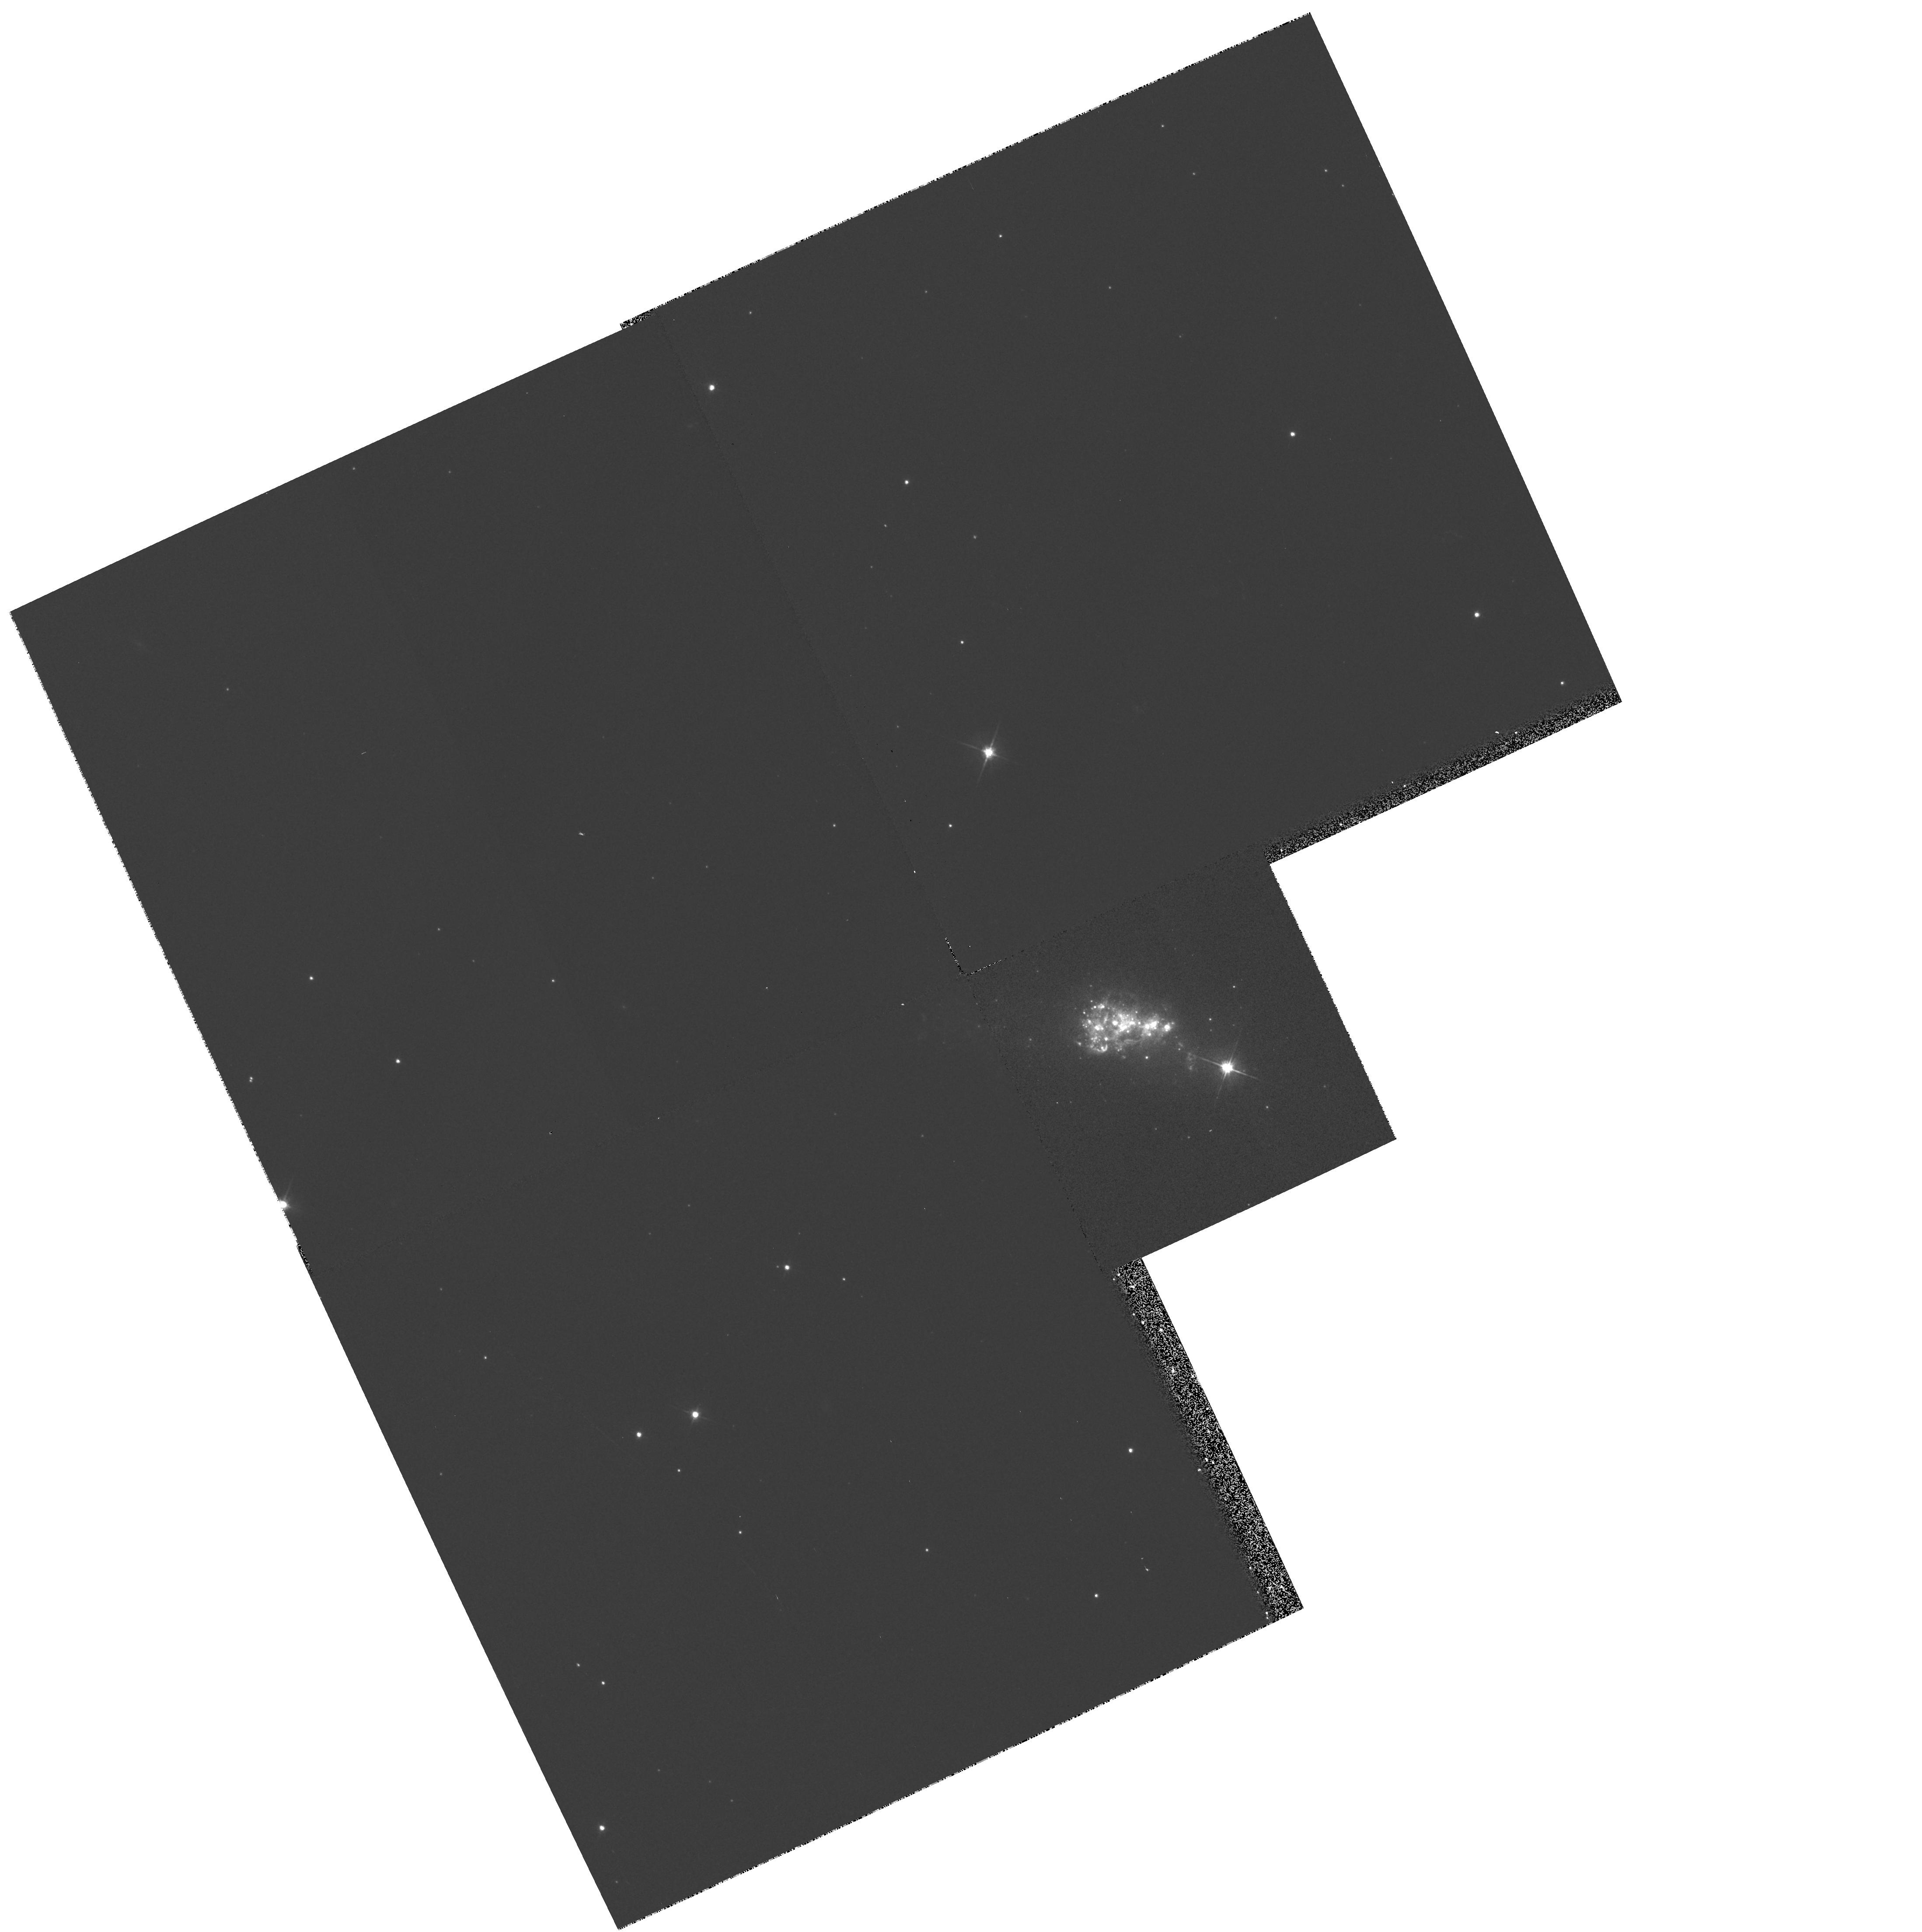
Target: ESO338-IG04
Instrument: WFPC2/PC
Filter: F555W
Exposure: 4 min
Observation ID: hst_6708_01_wfpc2_pc_f555w_u35r01

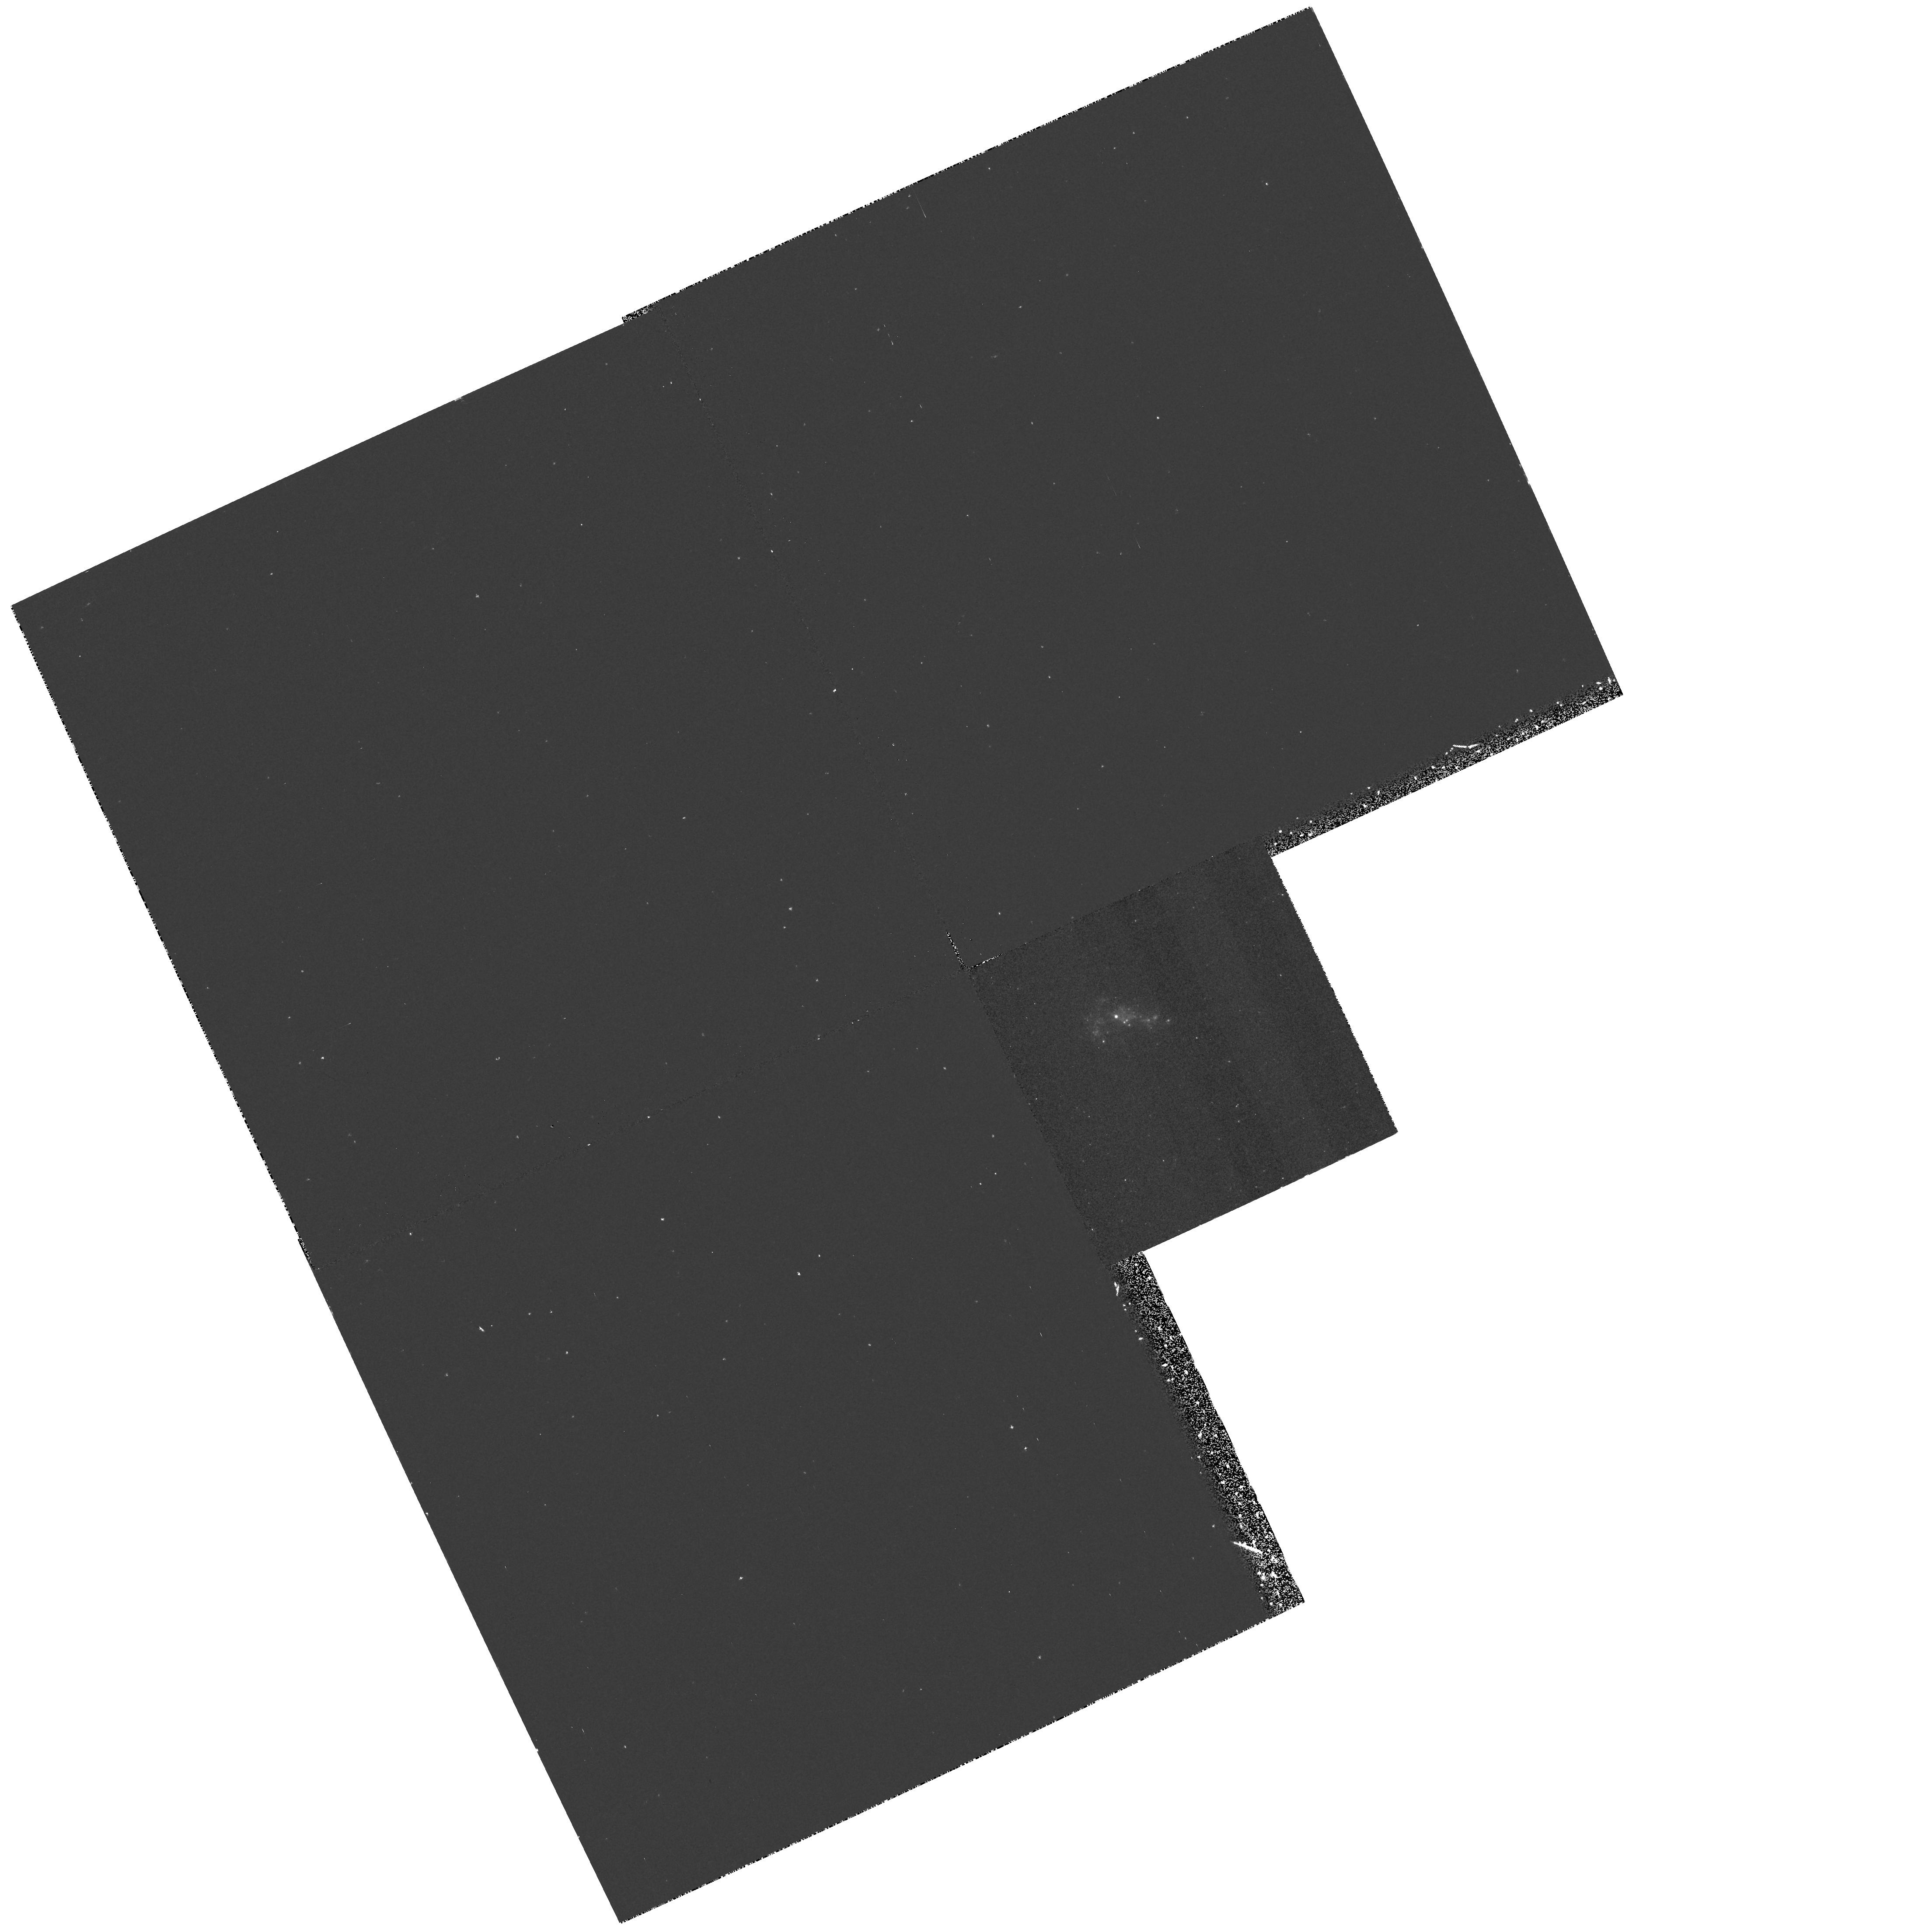
Target: ESO338-IG04
Instrument: WFPC2/PC
Filter: F218W
Exposure: 30 min
Observation ID: hst_6708_01_wfpc2_pc_f218w_u35r01

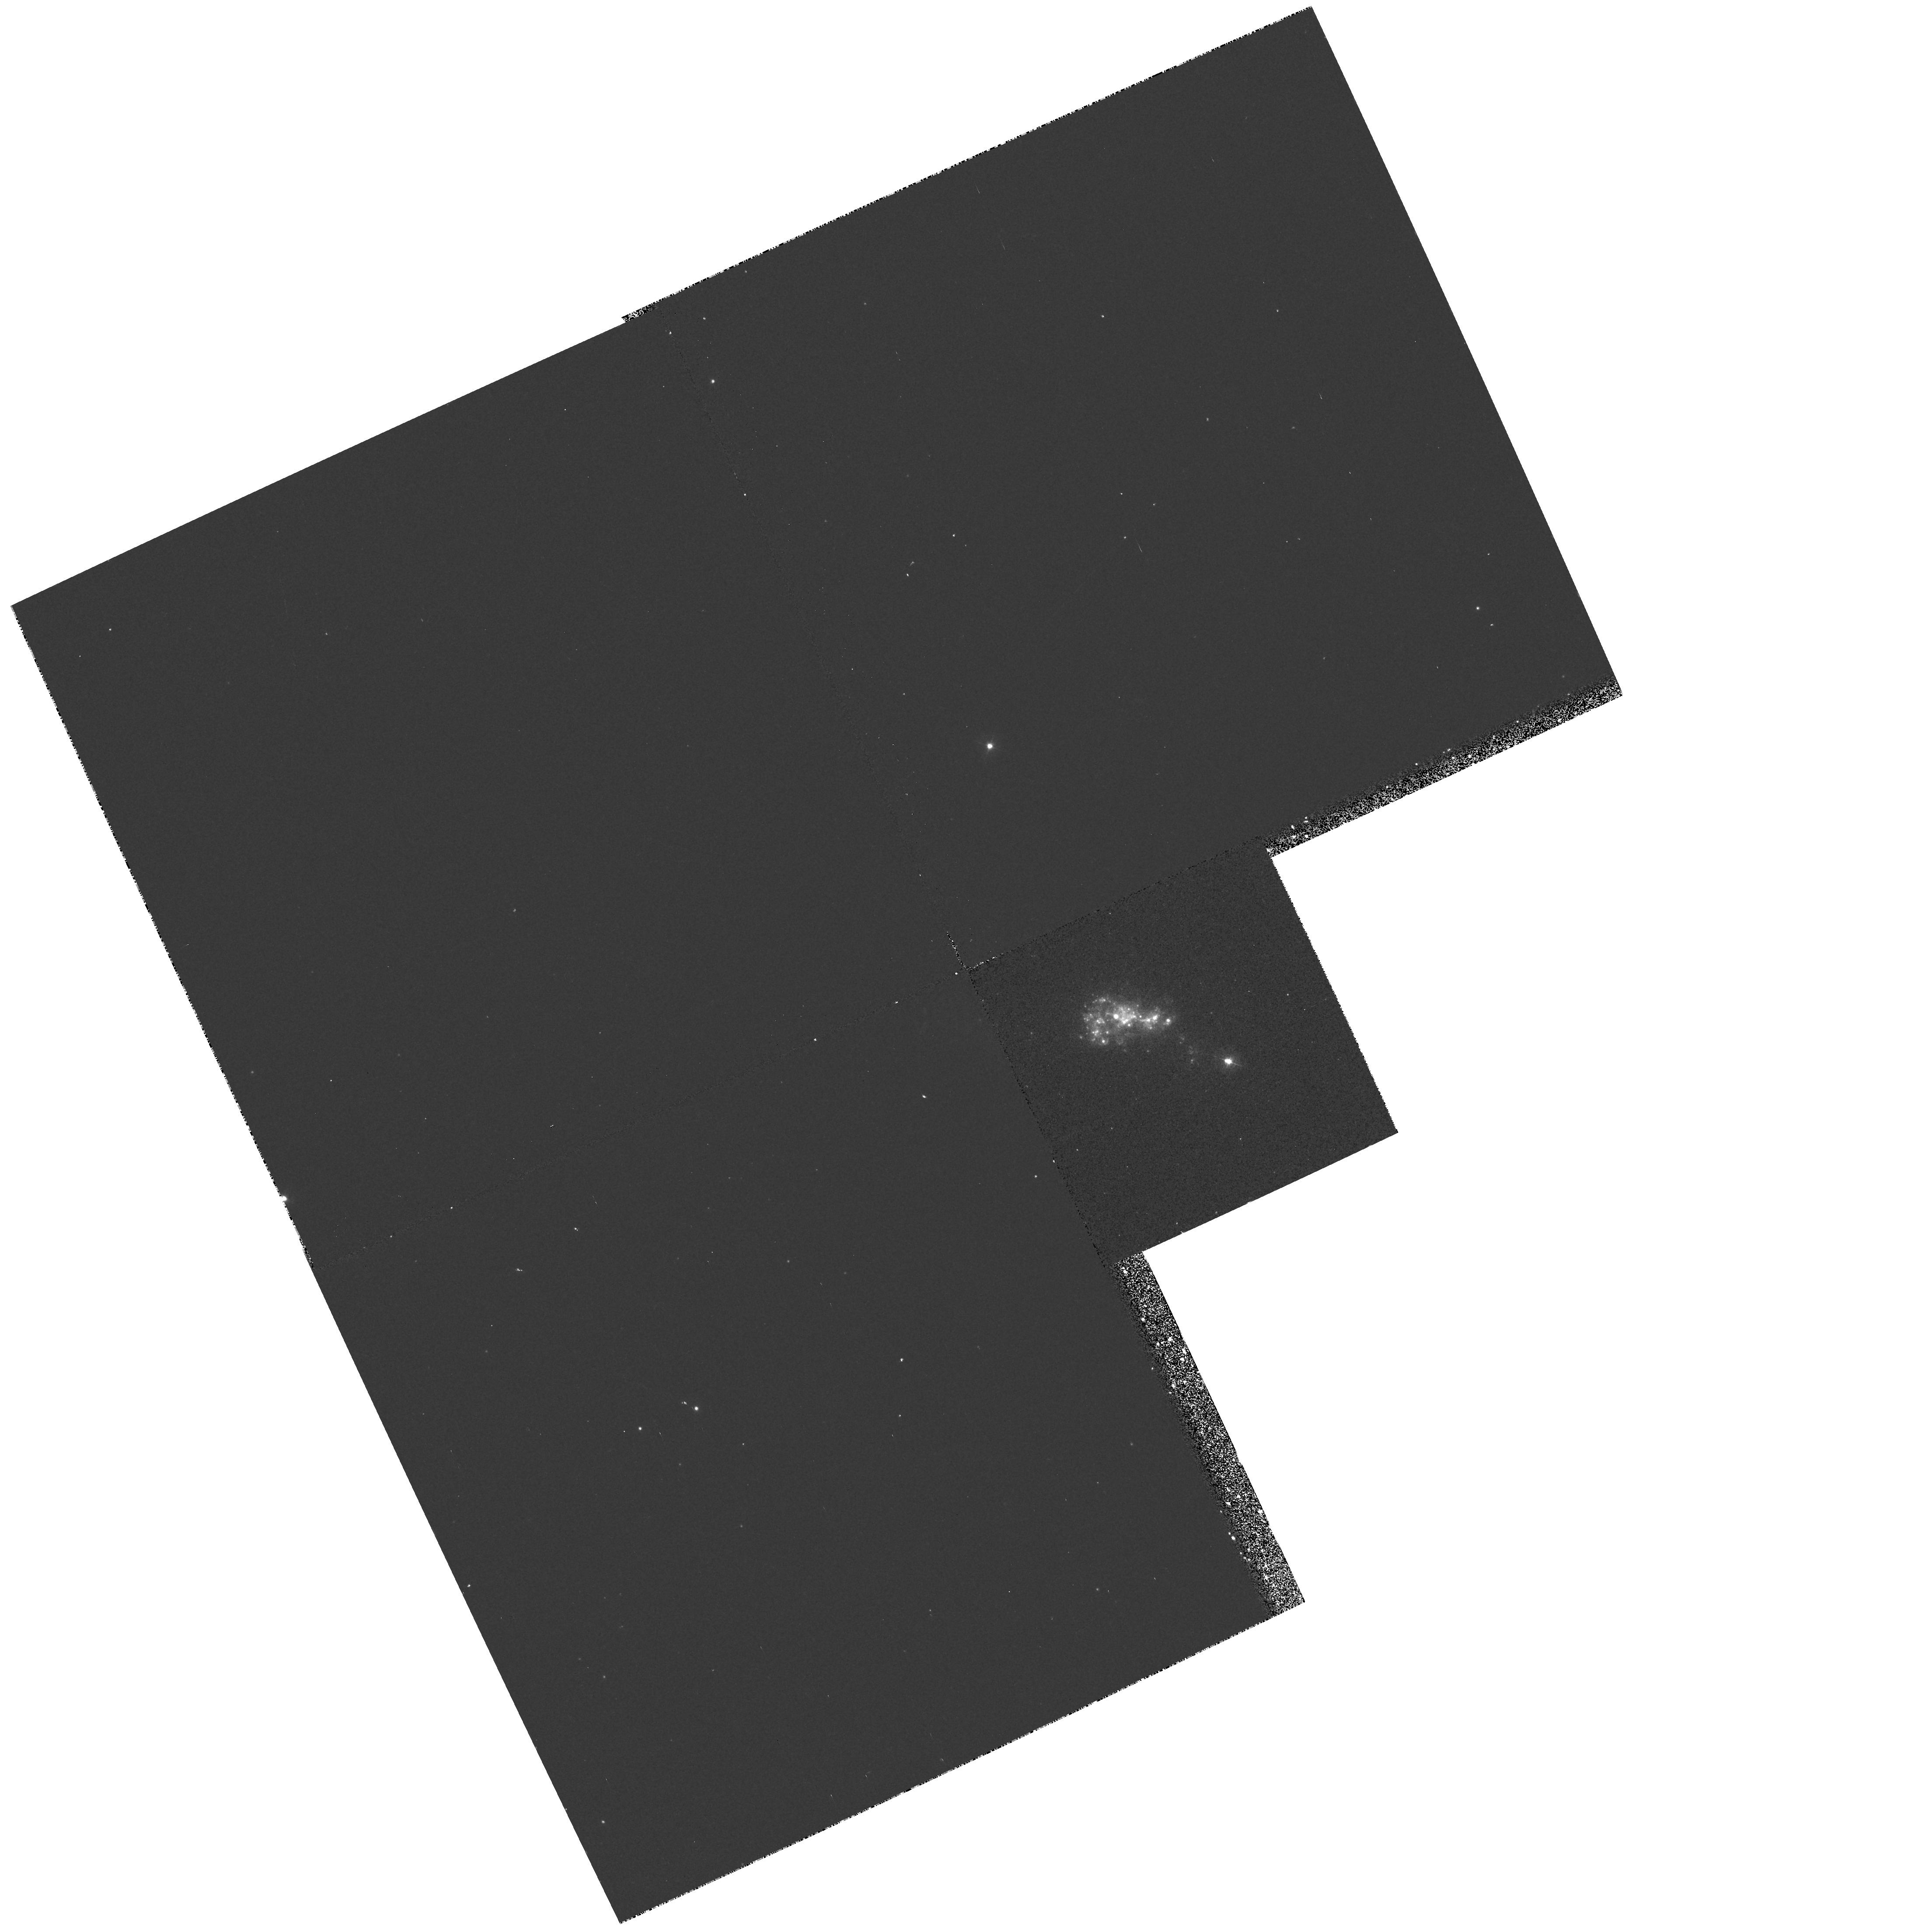
Target: ESO338-IG04
Instrument: WFPC2/PC
Filter: F336W
Exposure: 15 min
Observation ID: hst_6708_01_wfpc2_pc_f336w_u35r01

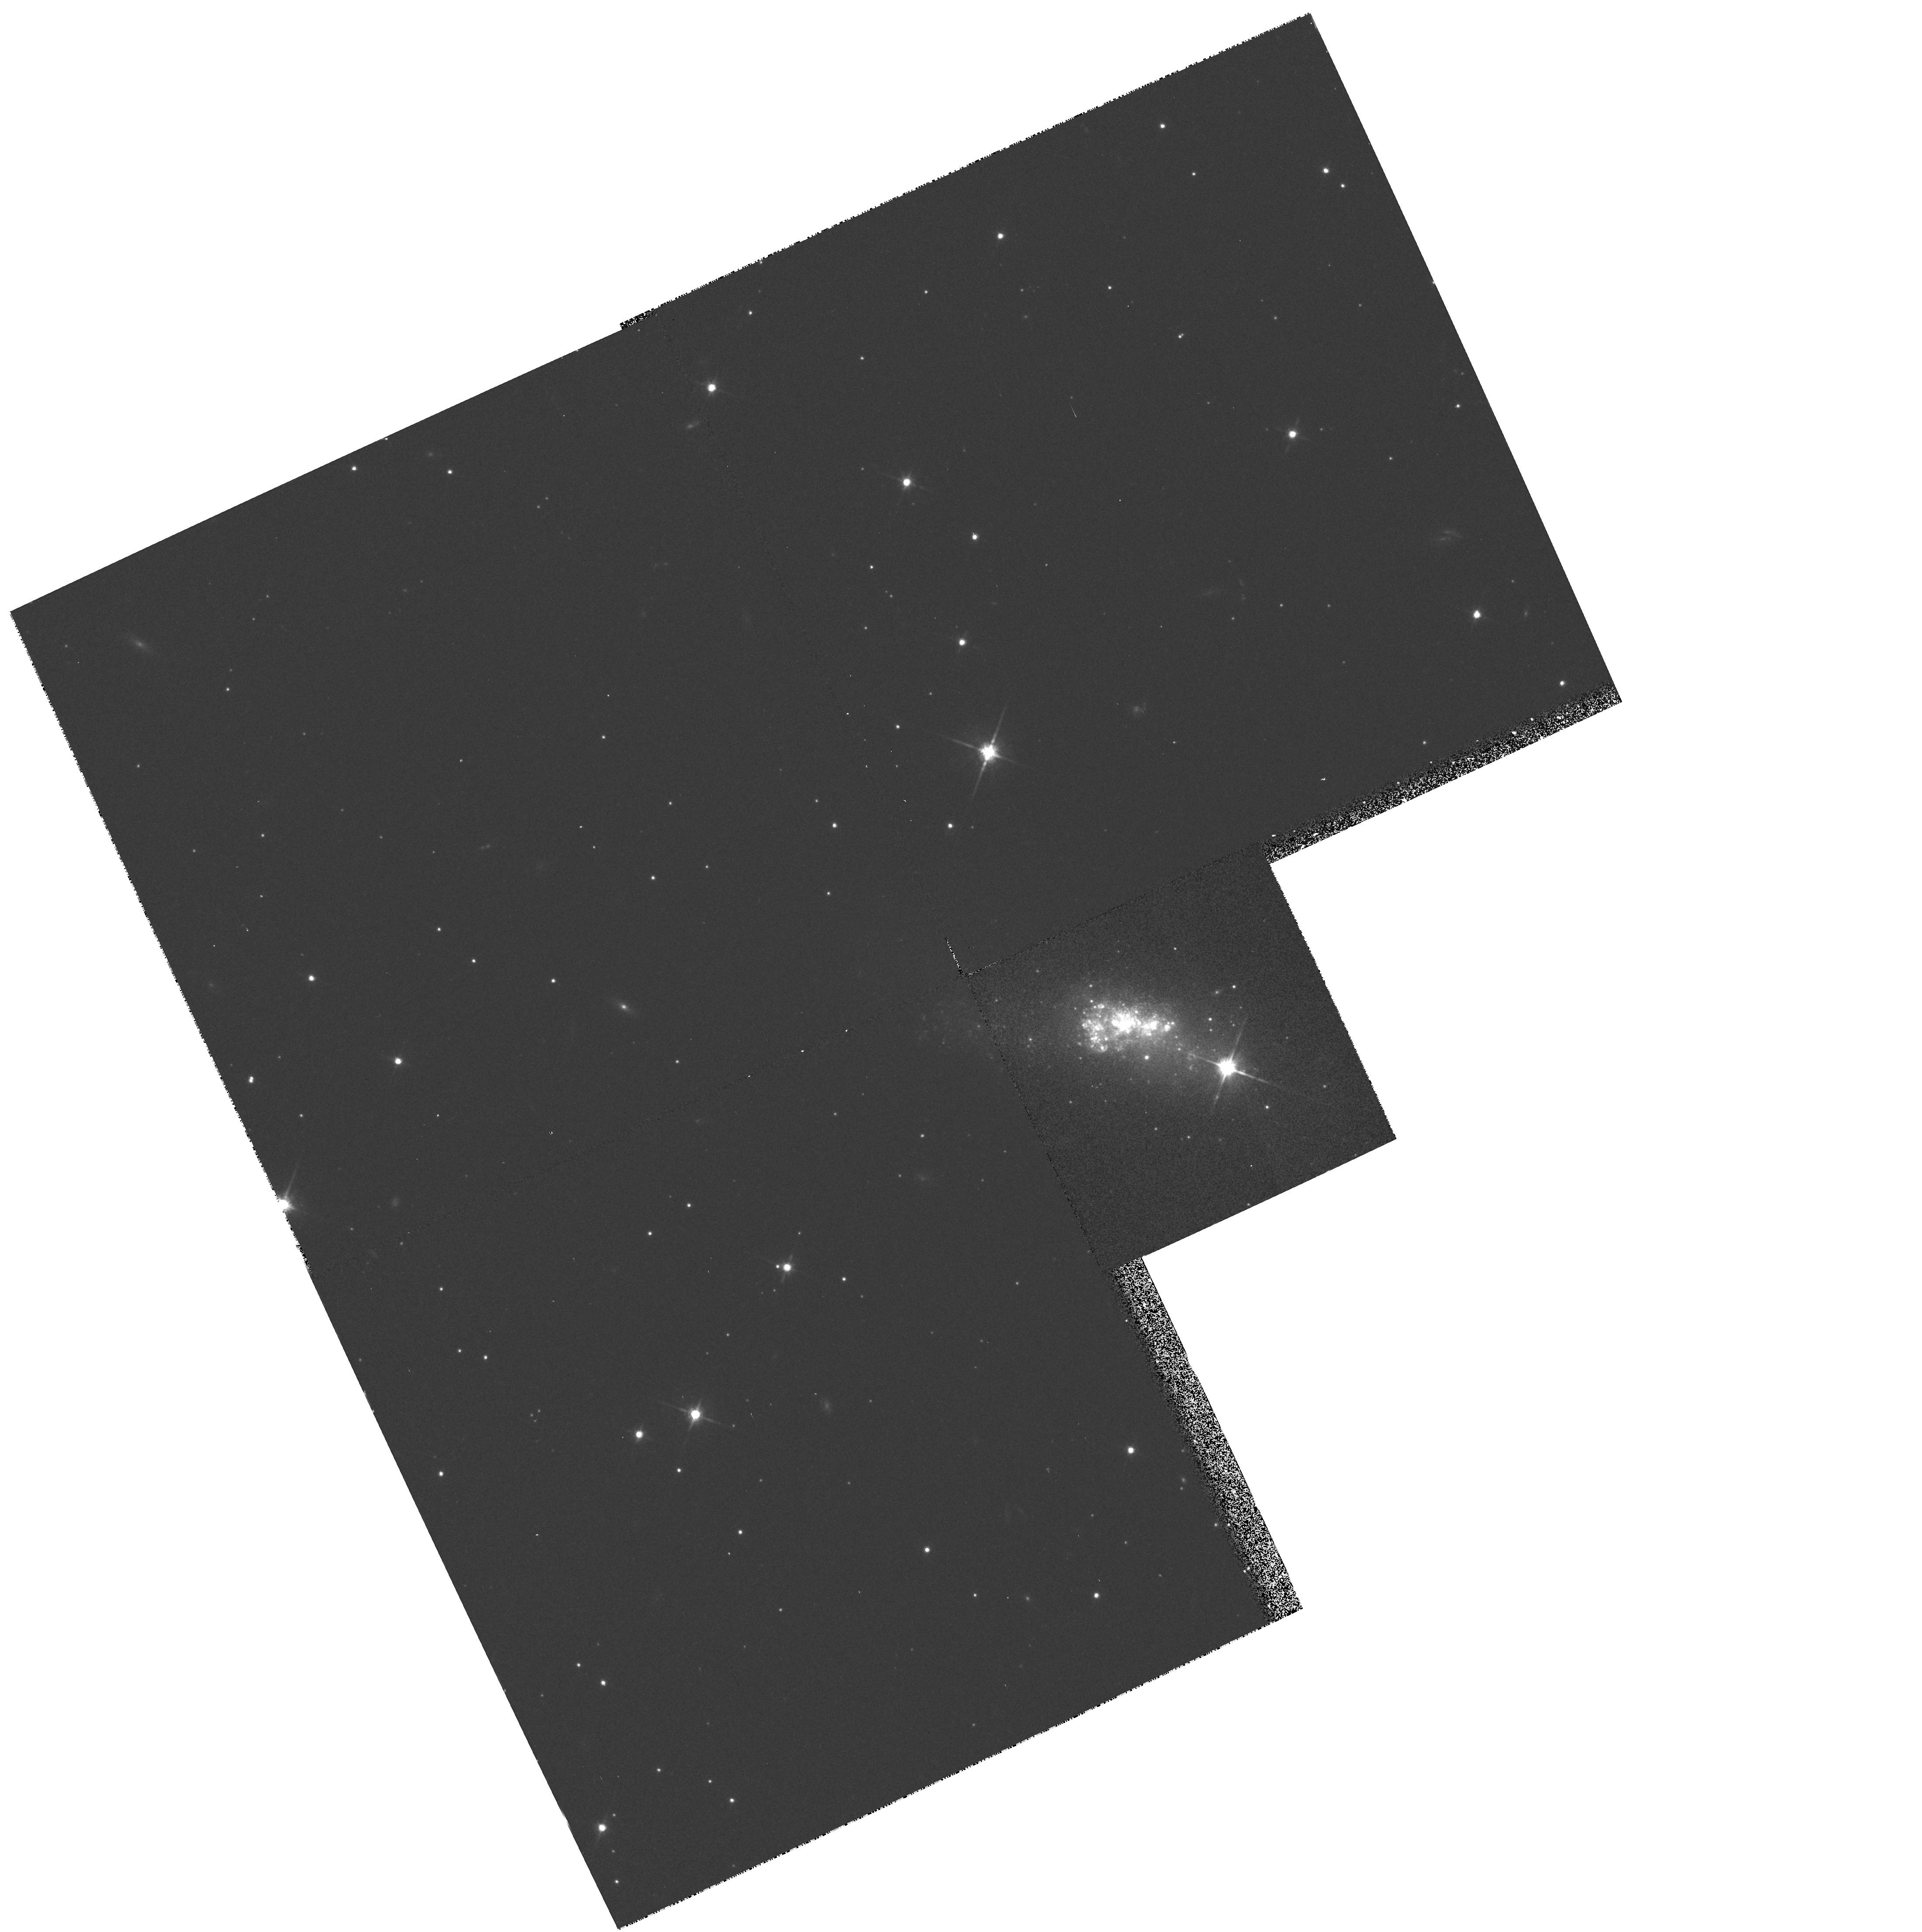
Target: ESO338-IG04
Instrument: WFPC2/PC
Filter: F814W
Exposure: 9 min
Observation ID: hst_6708_01_wfpc2_pc_f814w_u35r01

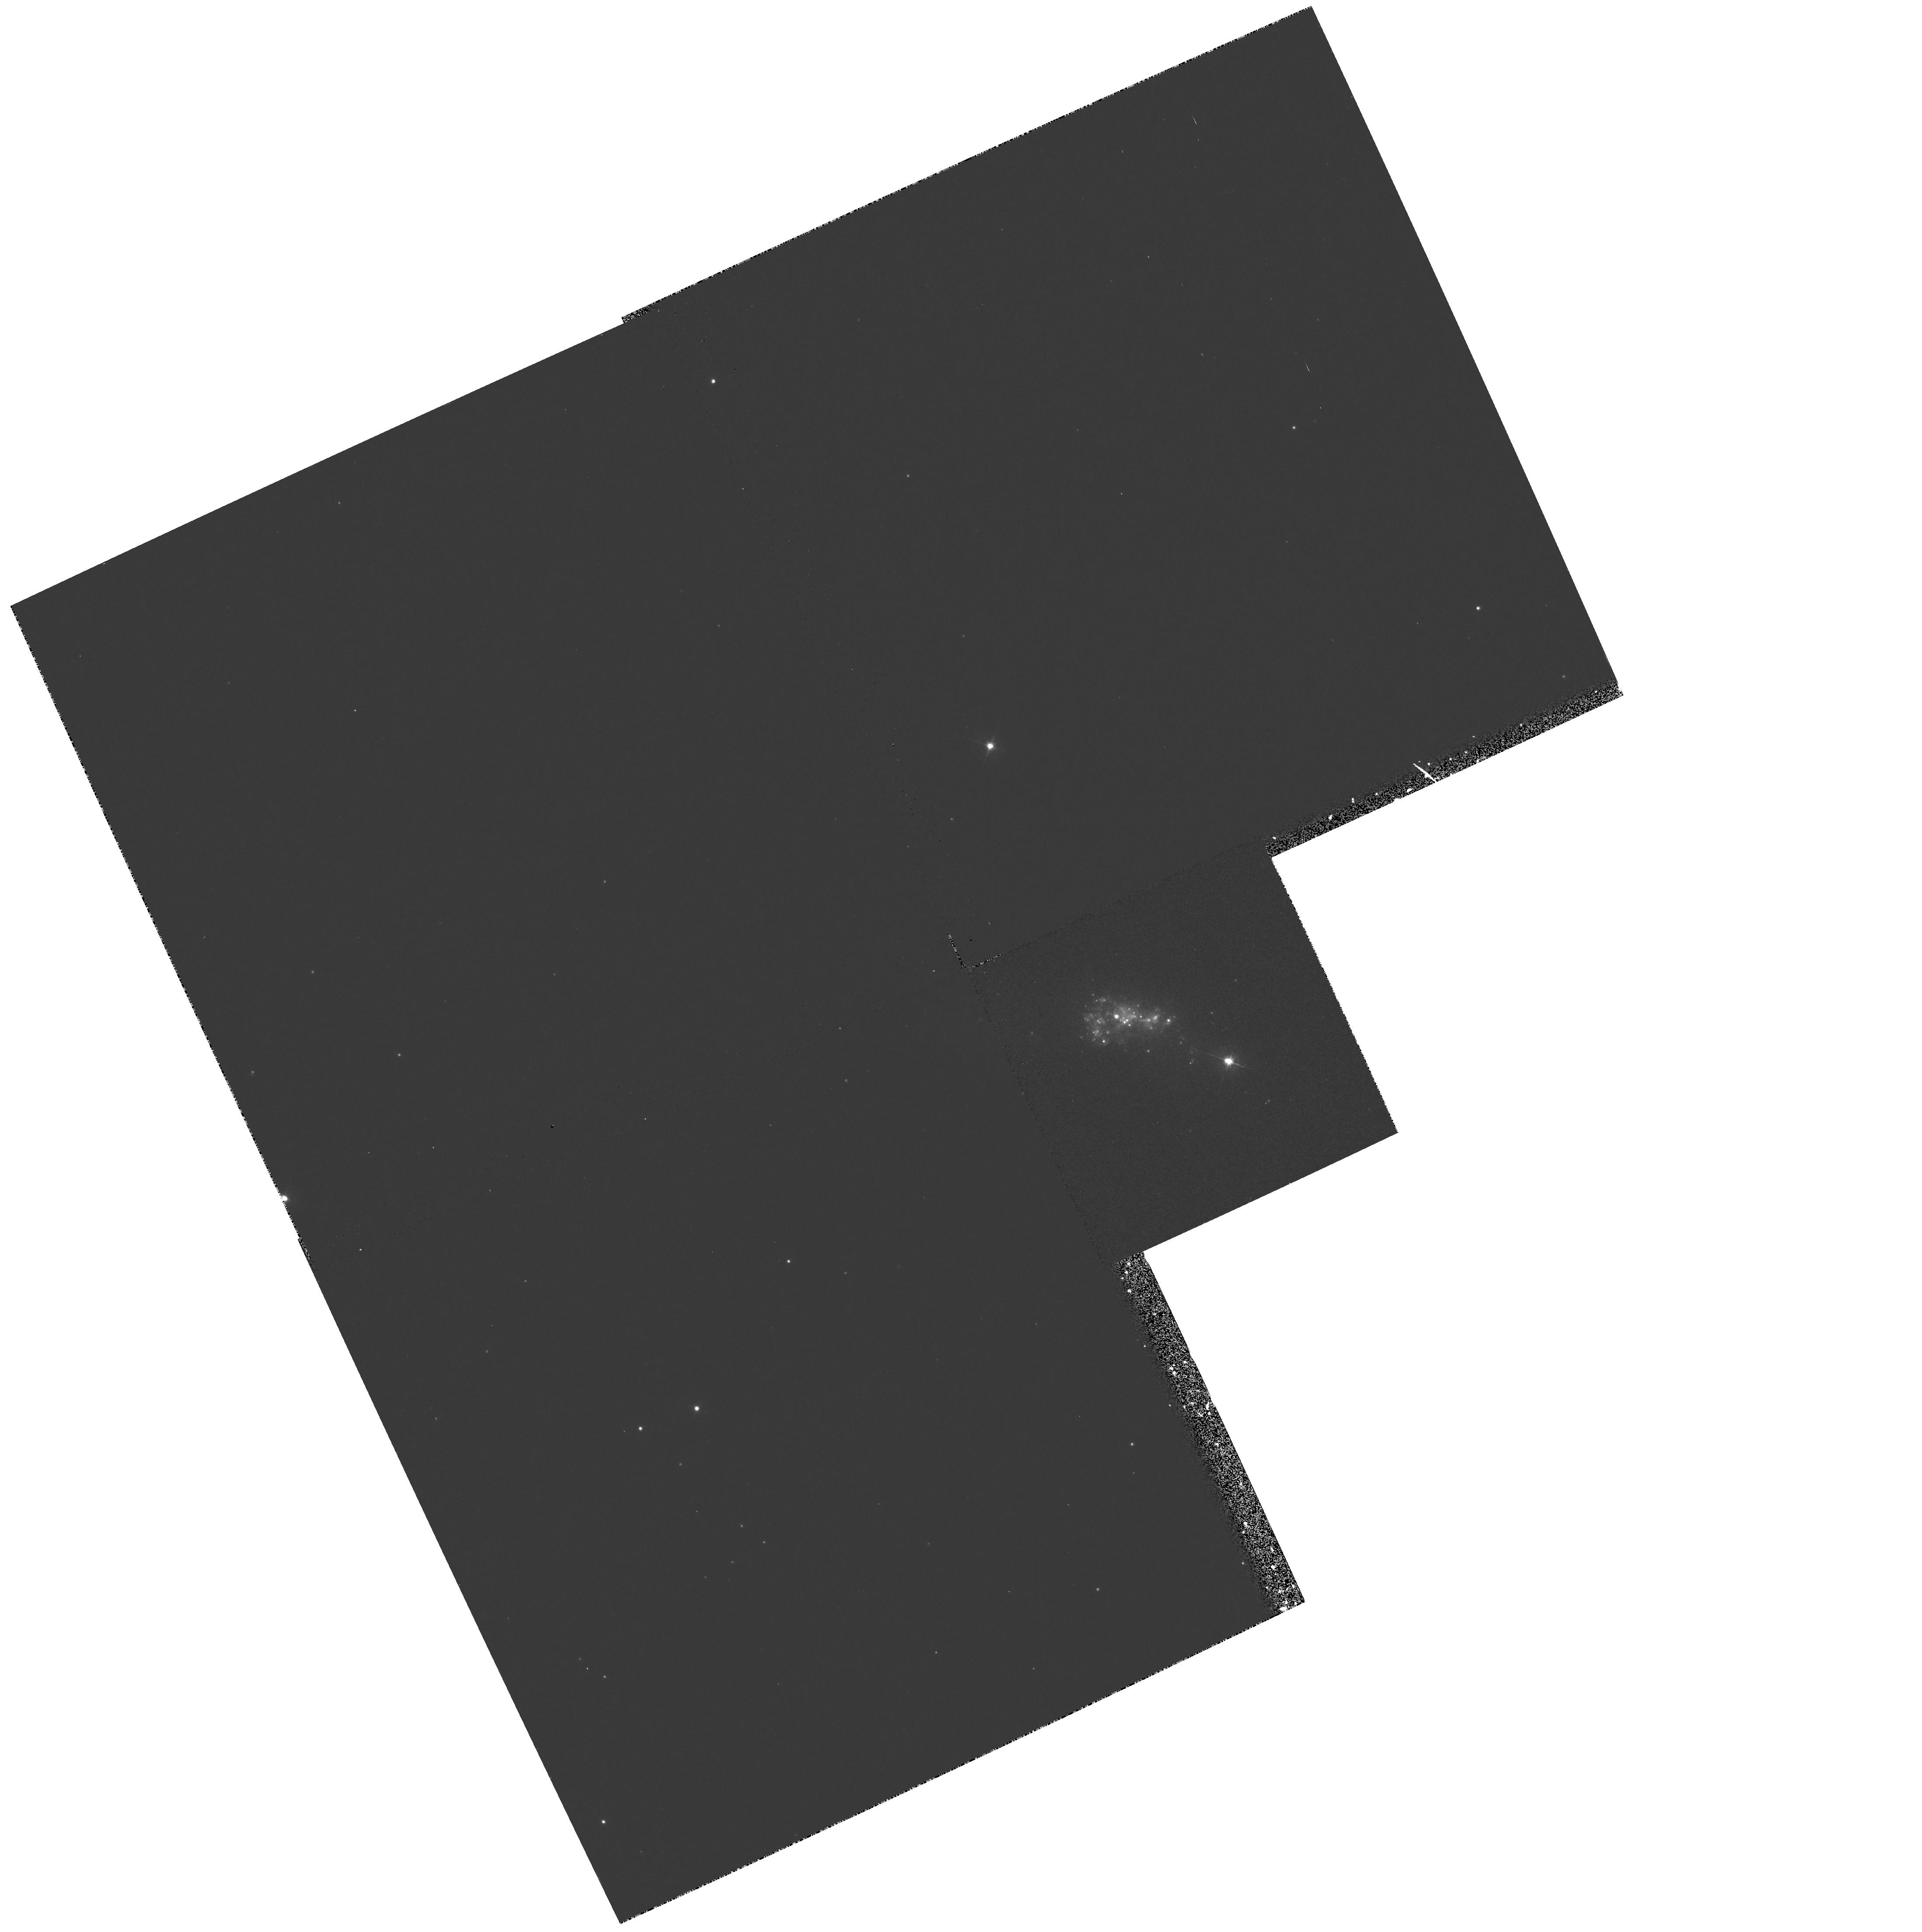
Target: ESO338-IG04
Instrument: WFPC2/PC
Filter: F439W
Exposure: 13 min
Observation ID: hst_6708_01_wfpc2_pc_f439w_u35r01

(PI: OSTLIN)

Blue compact galaxies may hold key information about the early evolution of galaxies and their chemical evolution. Some BCGs are considered as the most interesting young galaxy candidates. Their starburst properties, low dust content and small sizes make them ideal for studying massive stellar evolution and chemical enrichment as well as early galaxy evolution. The relationship with normal dwarf galaxies may be fundamental. Still, their evolutionary history is not very well known. We propose to obtain images in the F218W, F336W, F439W, F555W and F814W filters of the BCG ESO338-IG04. Thereby we will adress the following qestions: What is the distribution and the optical depth of dust in the galaxy? What is the upper mass limit of star formation (SF) in these systems? What is the SF time-scale/size and ages of individual starburst regions? There are indications of recently formed globular clusters in ESO338-IG04, which will be investigated with the help of the images. Alltogether this would help us to draw conclusion on the ages and SF histories as well as on the formation of these galaxies. (The title may seem confusing but at the phase1 stage another galaxy was also included).